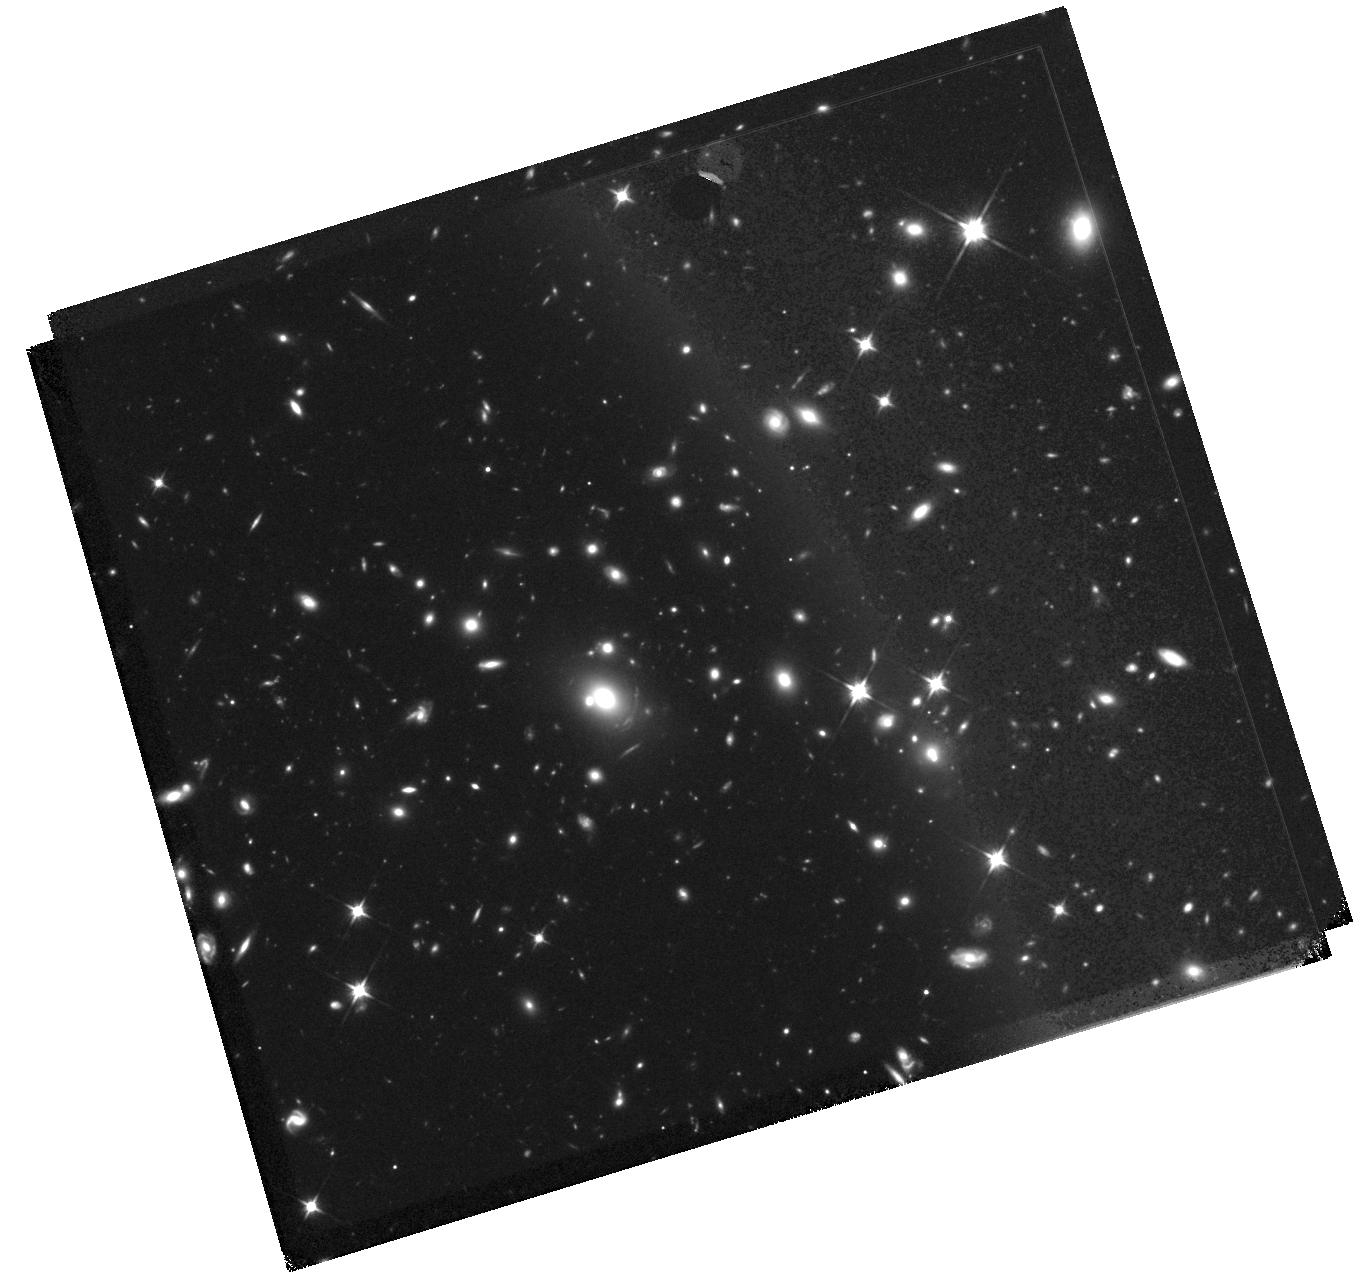
Target: PLCK-G092.5+42.9P. Instrument: WFC3/IR. Filter: F110W. Exposure: 47 min. Observation ID: hst_14223_13_wfc3_ir_f110w_icv713

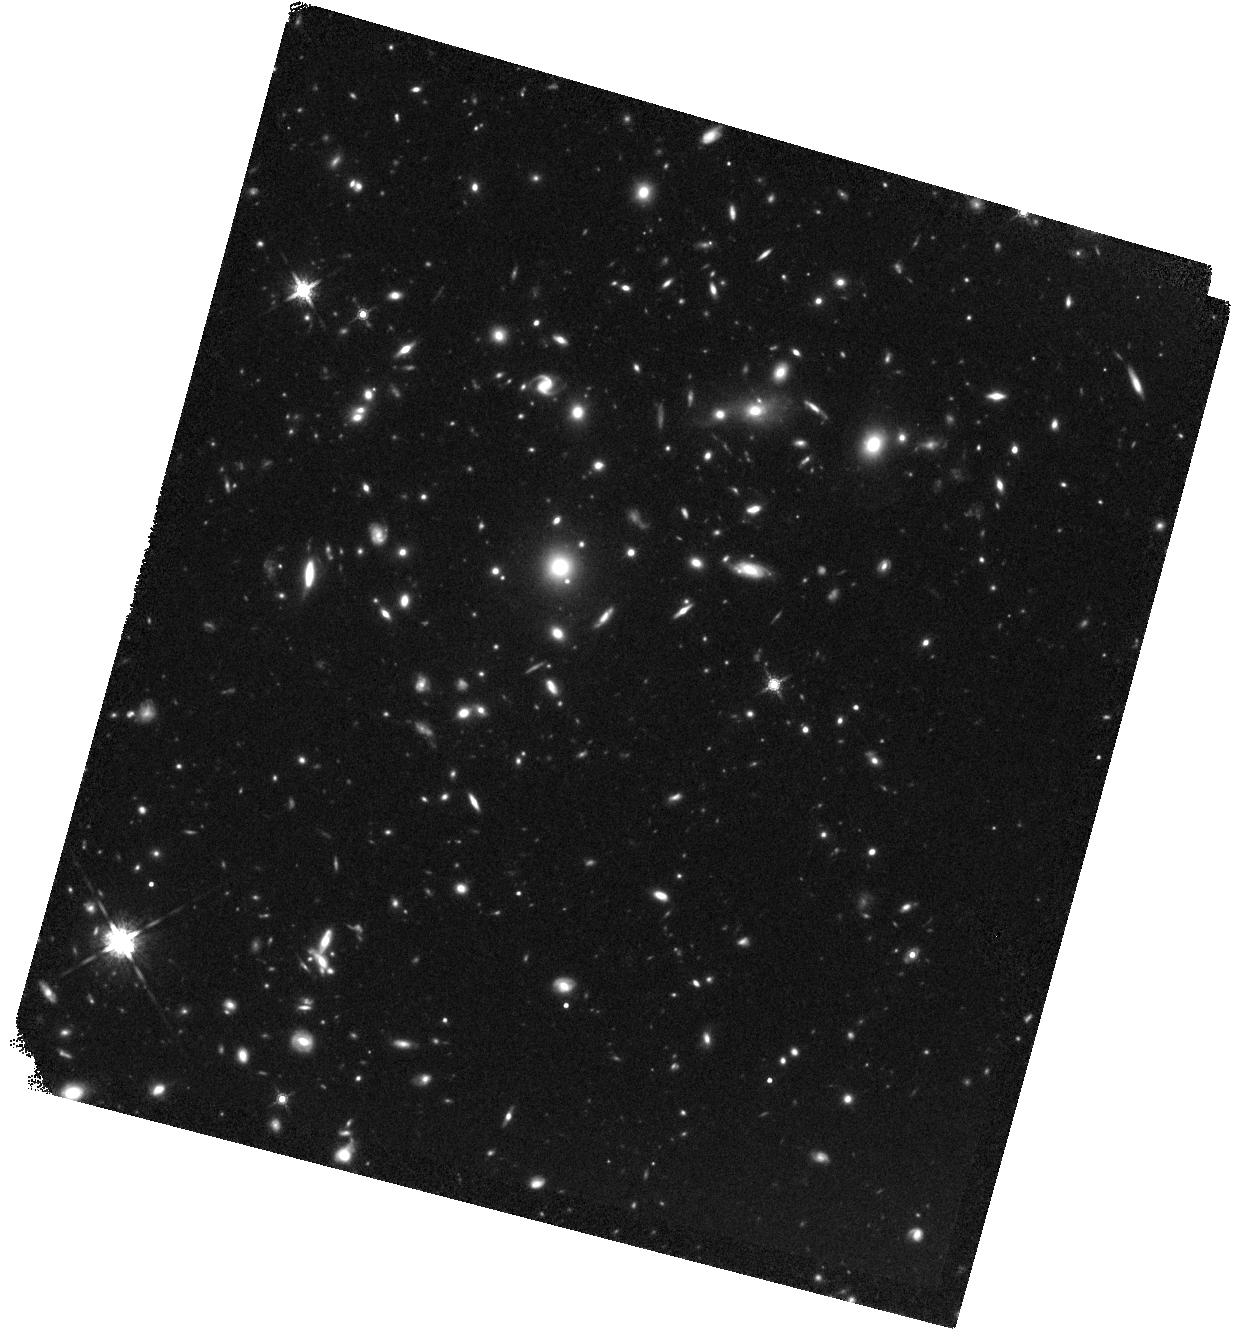
Target: PLCK-G080.2+49.8. Instrument: WFC3/IR. Filter: F160W. Exposure: 44 min. Observation ID: hst_14223_12_wfc3_ir_f160w_icv712

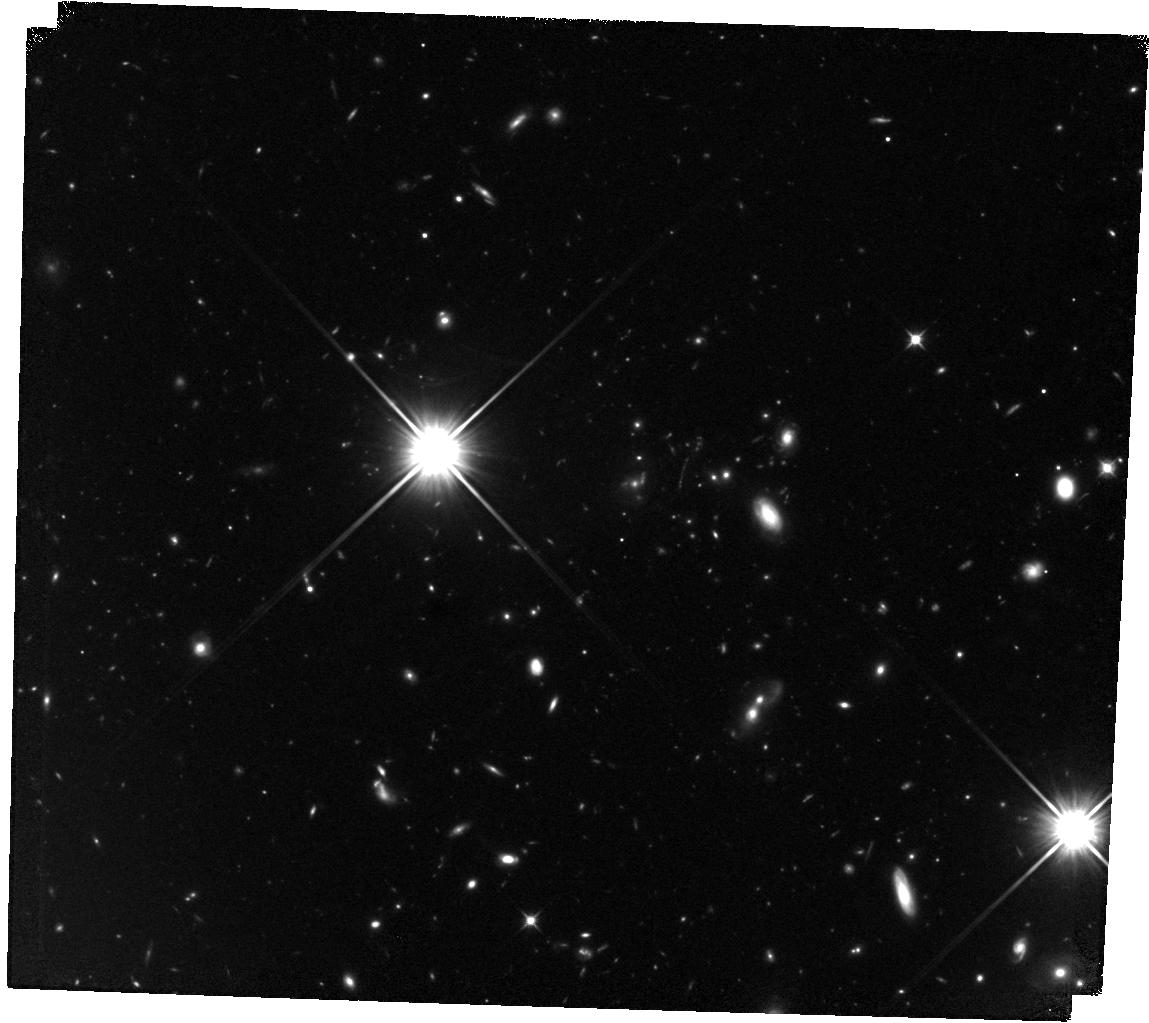
Target: PLCK-G145.2+50.9. Instrument: WFC3/IR. Filter: F110W. Exposure: 47 min. Observation ID: hst_14223_14_wfc3_ir_f110w_icv714

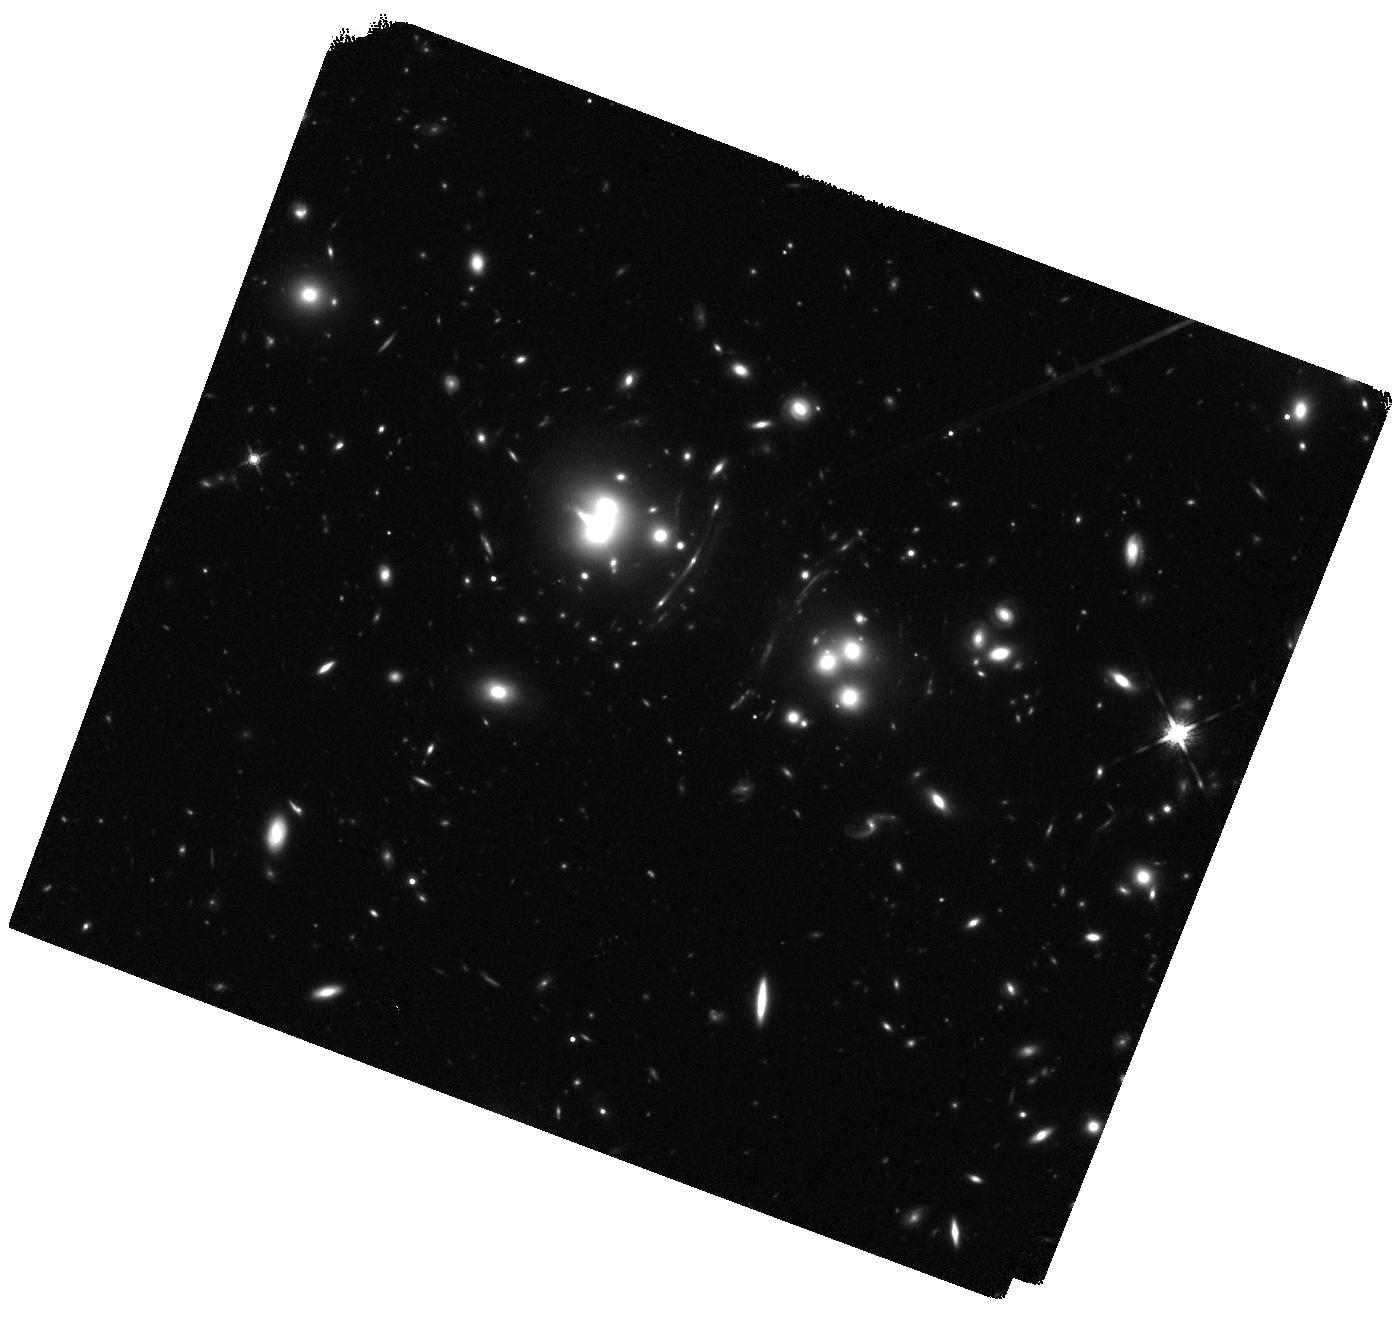
Target: PLCK-G165.7+67.0. Instrument: WFC3/IR. Filter: F160W. Exposure: 42 min. Observation ID: hst_14223_15_wfc3_ir_f160w_icv715

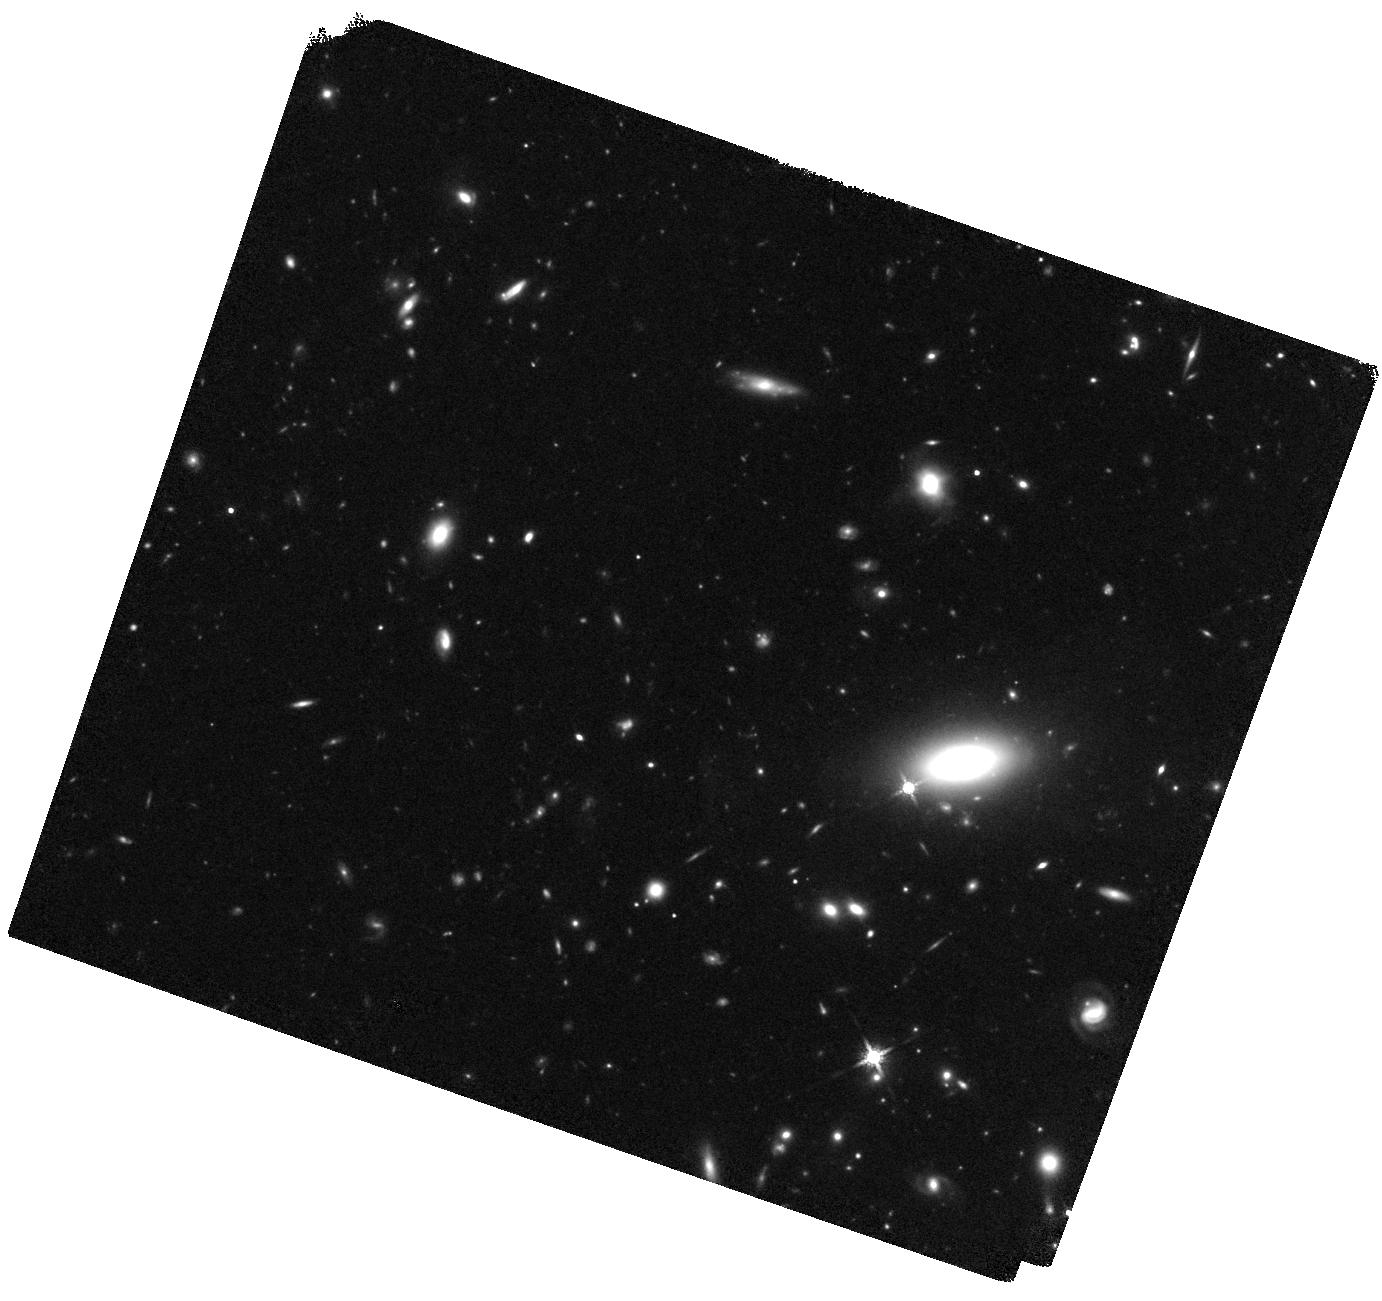
Target: PLCK-G244.8+54.9. Instrument: WFC3/IR. Filter: F160W. Exposure: 41 min. Observation ID: hst_14223_16_wfc3_ir_f160w_icv716

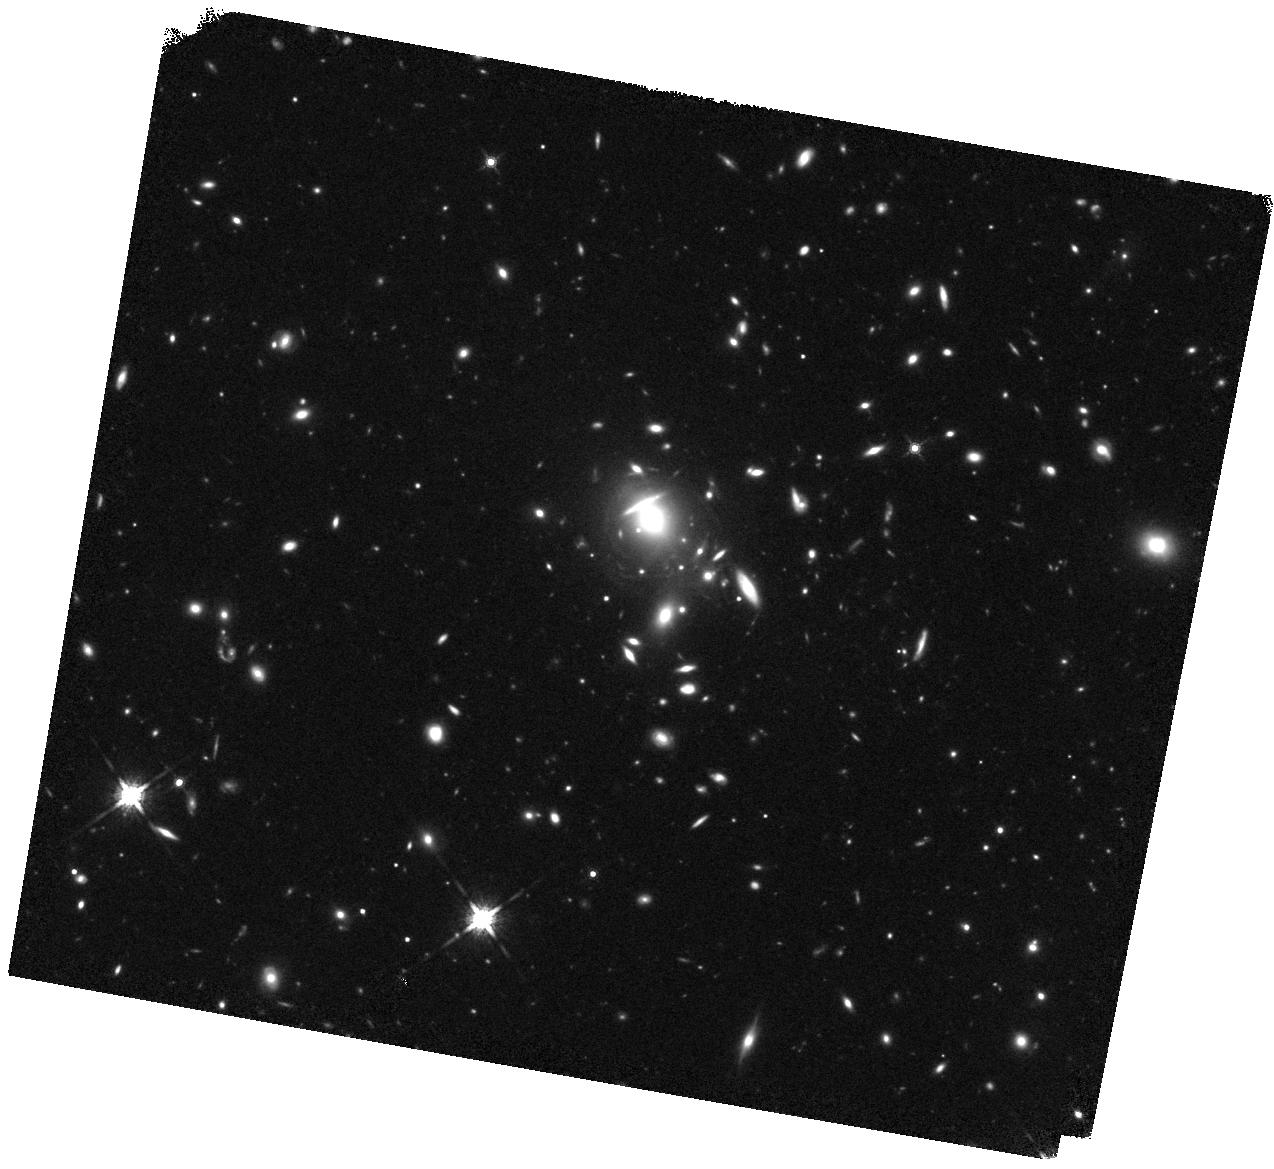
Target: PLCK-G045.1+61.1. Instrument: WFC3/IR. Filter: F160W. Exposure: 42 min. Observation ID: hst_14223_11_wfc3_ir_f160w_icv711

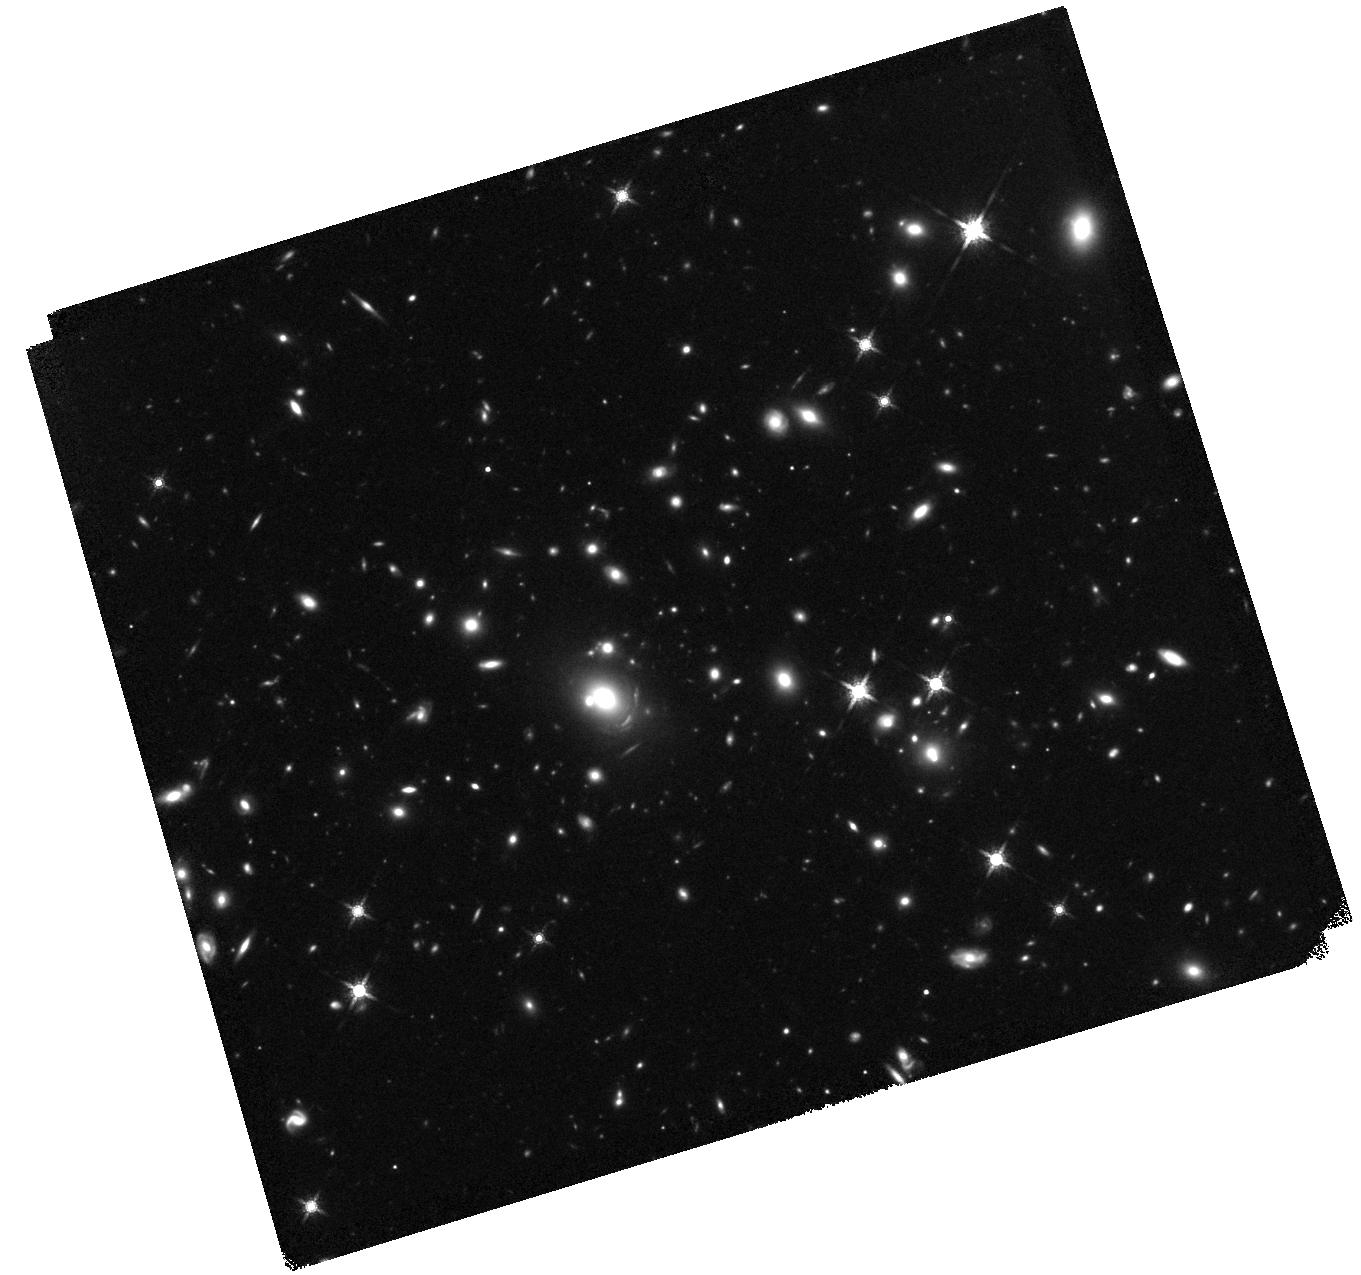
Target: PLCK-G092.5+42.9P. Instrument: WFC3/IR. Filter: F160W. Exposure: 45 min. Observation ID: hst_14223_13_wfc3_ir_f160w_icv713

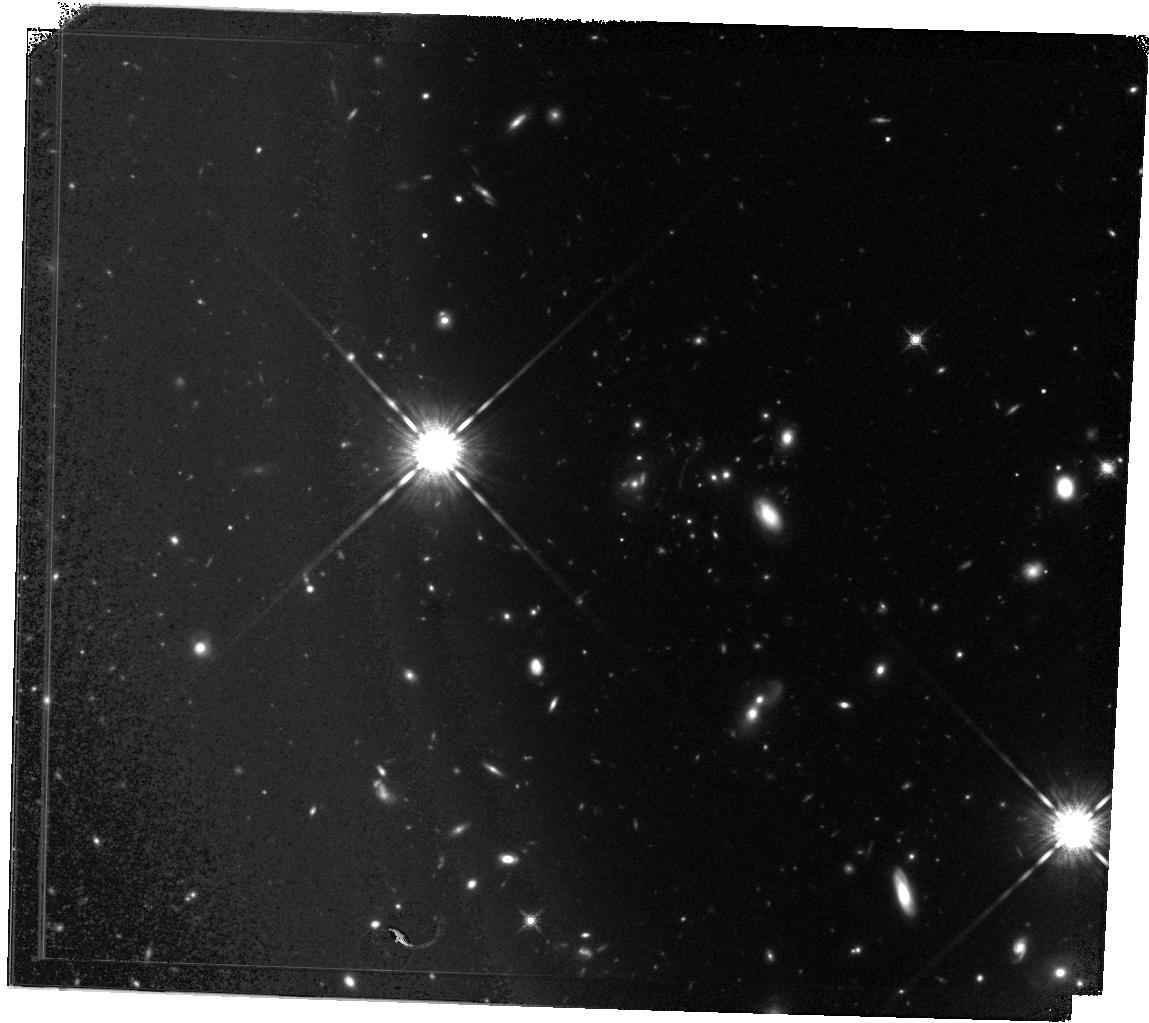
Target: PLCK-G145.2+50.9. Instrument: WFC3/IR. Filter: F160W. Exposure: 45 min. Observation ID: hst_14223_14_wfc3_ir_f160w_icv714

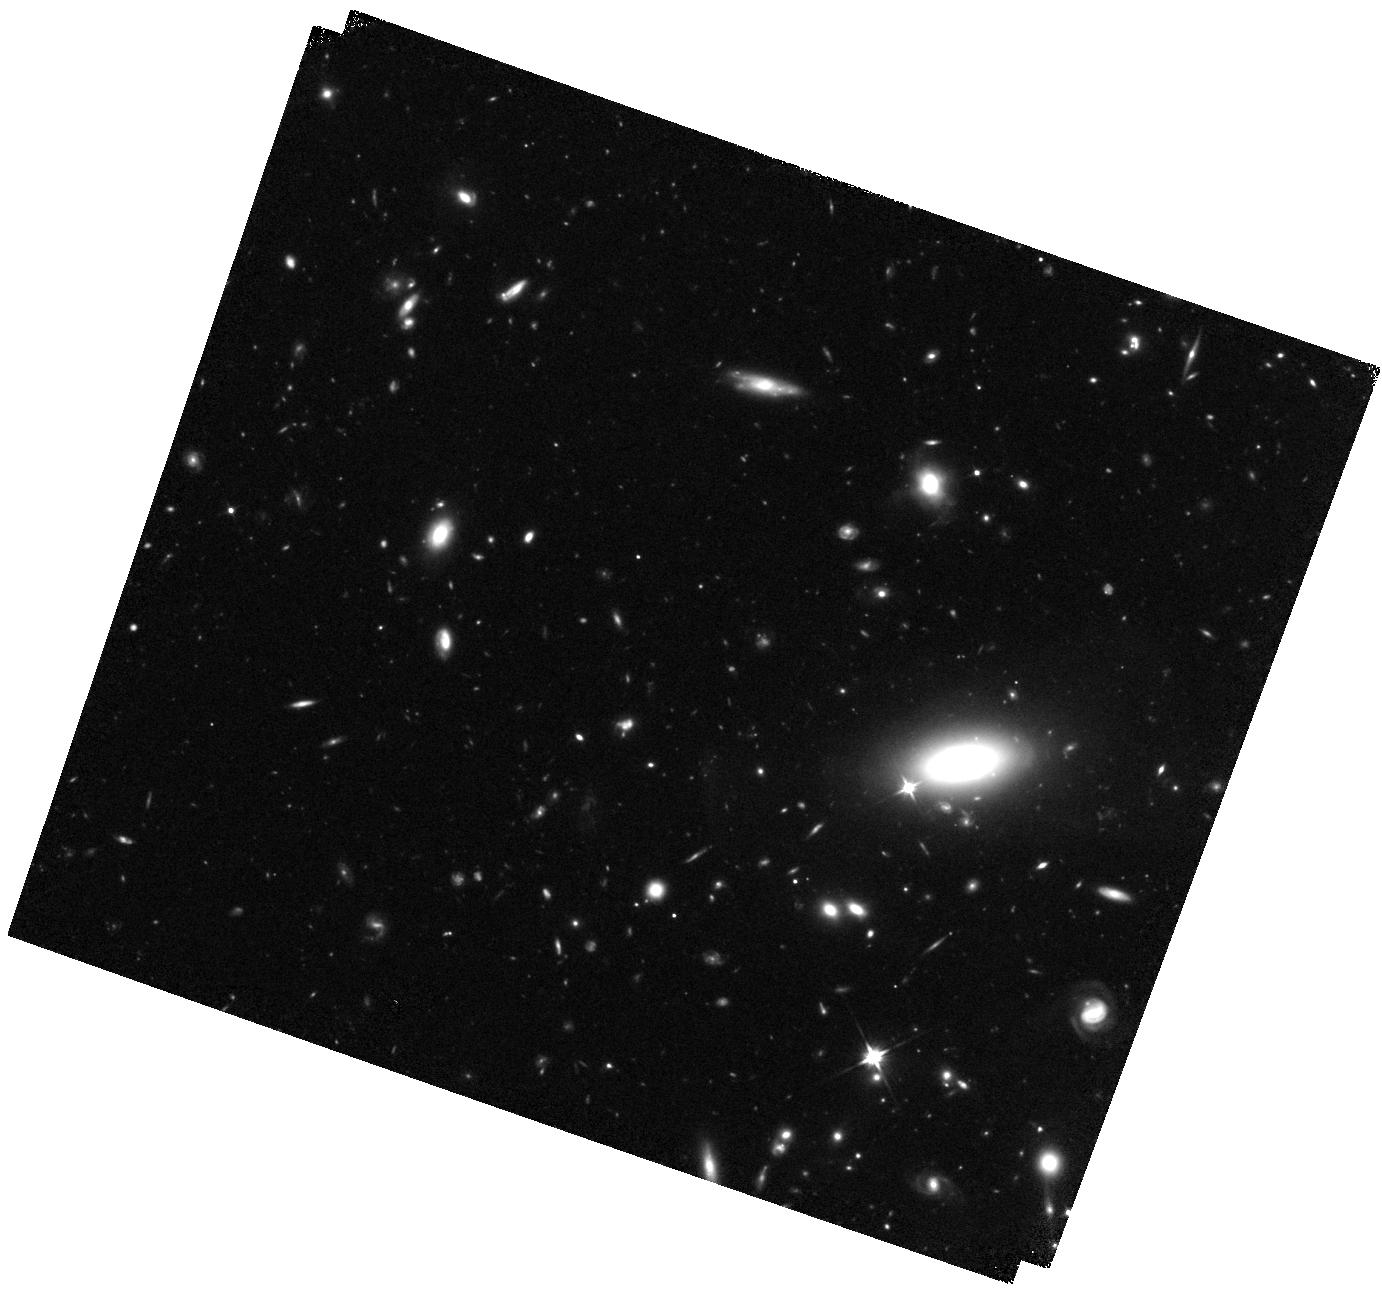
Target: PLCK-G244.8+54.9. Instrument: WFC3/IR. Filter: F110W. Exposure: 42 min. Observation ID: hst_14223_16_wfc3_ir_f110w_icv716

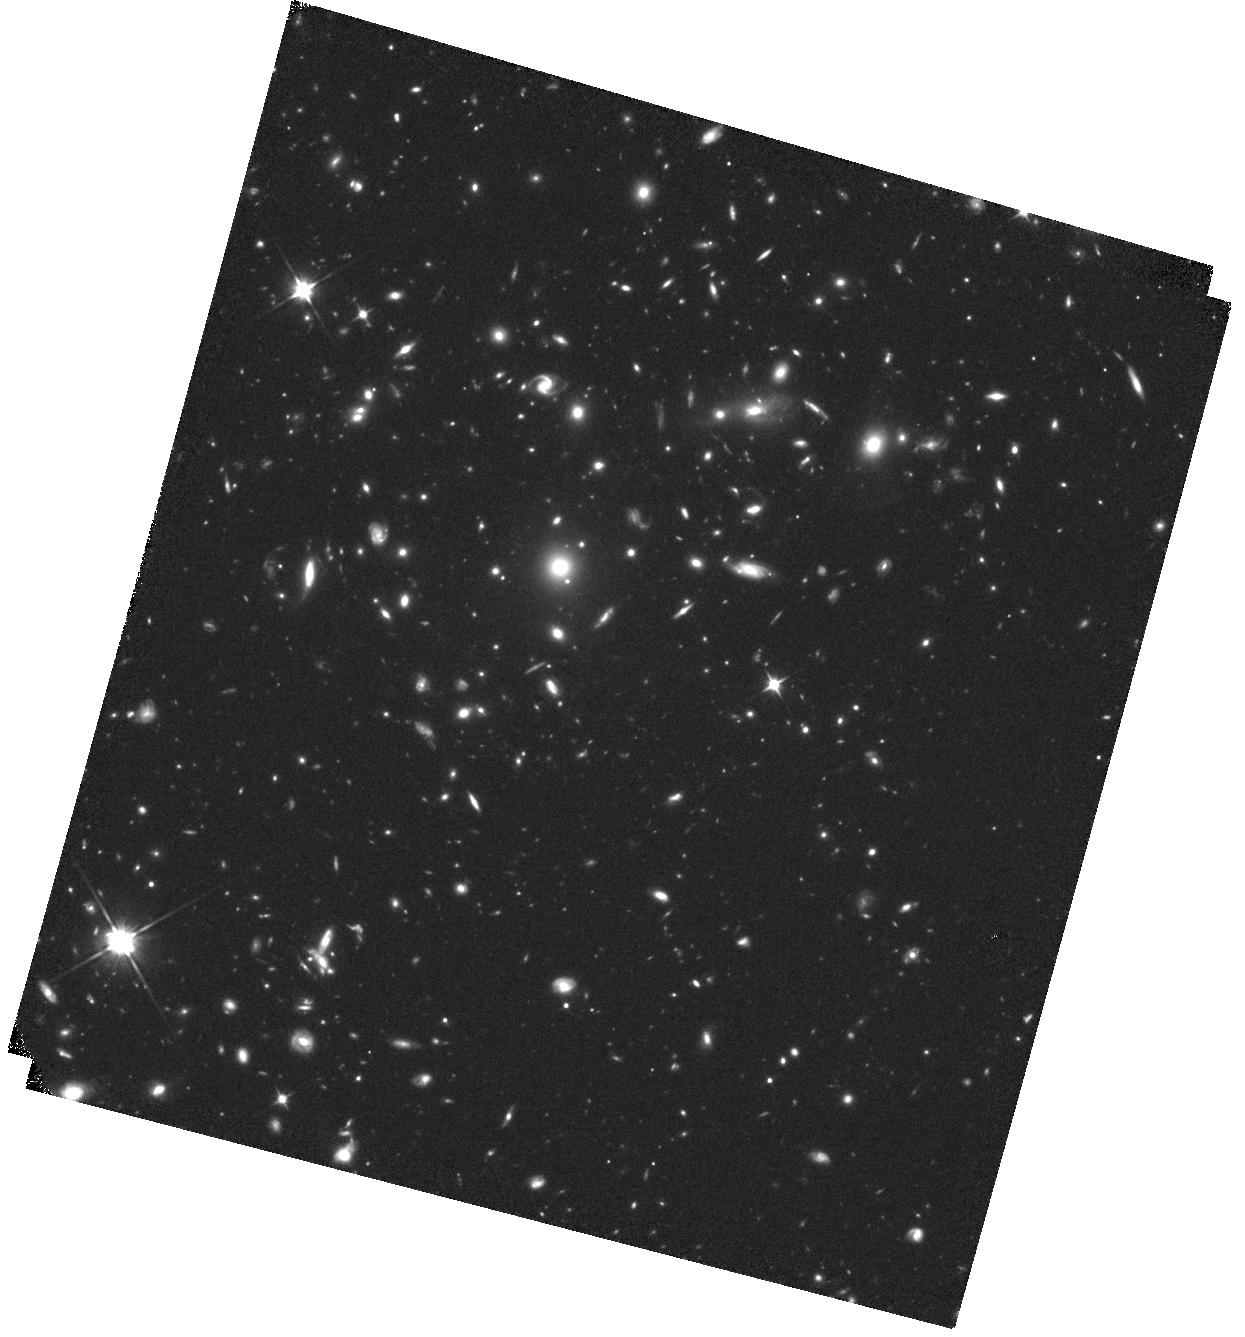
Target: PLCK-G080.2+49.8. Instrument: WFC3/IR. Filter: F110W. Exposure: 46 min. Observation ID: hst_14223_12_wfc3_ir_f110w_icv712

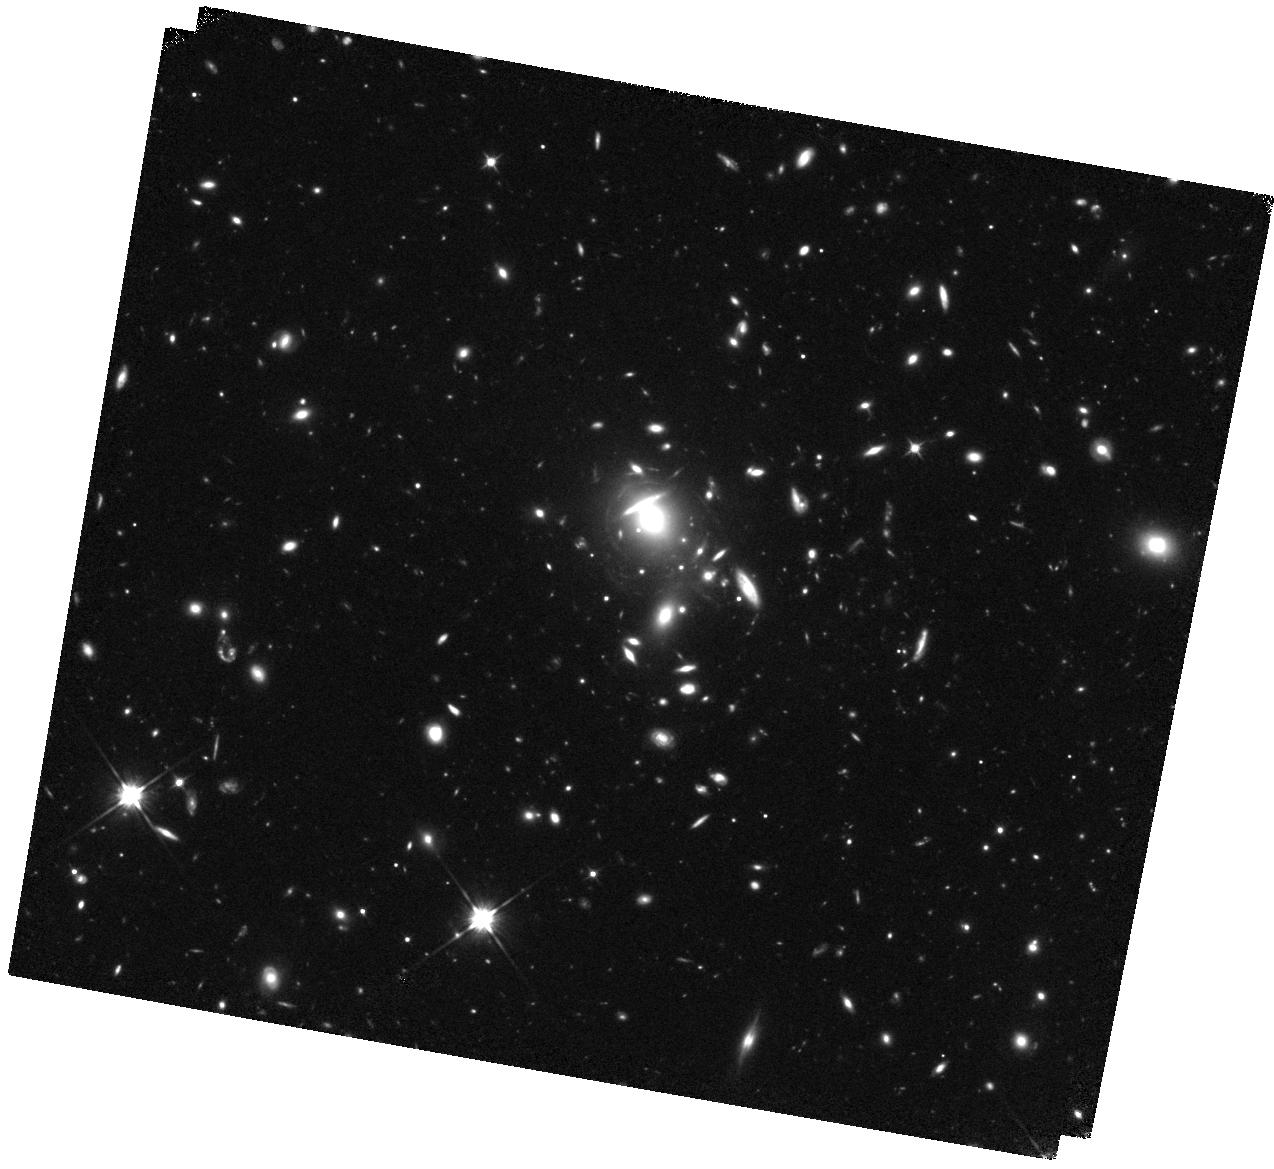
Target: PLCK-G045.1+61.1. Instrument: WFC3/IR. Filter: F110W. Exposure: 42 min. Observation ID: hst_14223_11_wfc3_ir_f110w_icv711

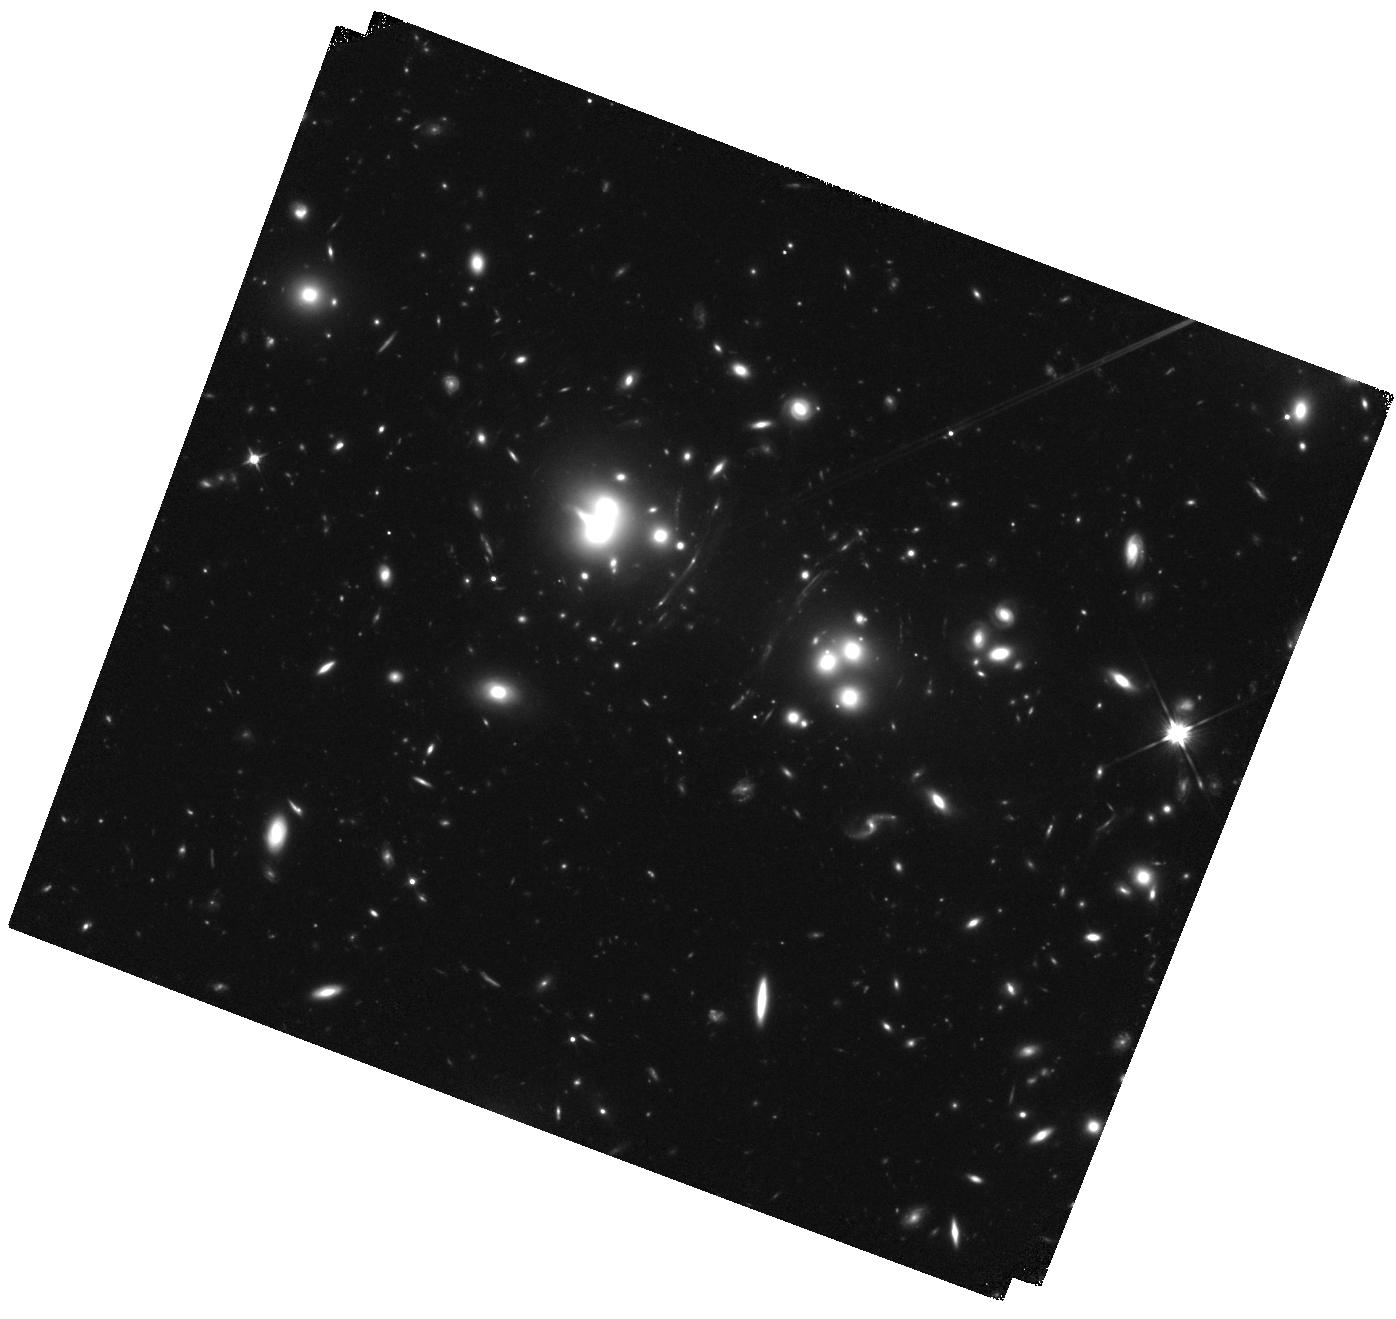
Target: PLCK-G165.7+67.0. Instrument: WFC3/IR. Filter: F110W. Exposure: 44 min. Observation ID: hst_14223_15_wfc3_ir_f110w_icv715

The Planck Dusty Gravitationally Enhanced subMillimeter Sources (GEMS) (PI: Frye, Brenda Louise)

The brightest, strongly lensed high-redshift galaxies are veritable gems to study intense star formation in the early Universe. How do the high and irregular "clumpy" stellar and gas mass surface densities, strong radiation fields, and high turbulence regulate the rapid growth of these galaxies? We will use HST/WFC3 to investigate the stellar component of 6 of the brightest high-redshift sub-millimeter galaxies on the sky, which were recently discovered with the Planck all-sky survey. All are giant arcs or partial Einstein rings with angular sizes up to 17" in shallow CFHT K-band or Spitzer/IRAC imaging. FIR luminosities are 10^13-14 L_sun, with dust SEDs strongly dominated by intense star formation near the maximum possible rates ("maximal starbursts"). All have spectroscopic redshifts z=2.2-3.6 and magnification factors >/=20. We already have multiwavelength data sets to characterize their gas and dust column densities and kinematics, and propose here to acquire deep, high-resolution rest-frame optical imaging to study the stellar populations and morphologies. With WFC3 imaging in F110W & F160W we will: (1) constrain the stellar morphologies, ages, and mass-to-light ratios (2) Identify clumps and measure their properties to test several clump formation scenarios (3) Enhance our on-going lens modeling through the most accurate positions, morphologies and colors Only the brightest of the arc clumps are visible from the ground in the NIR. To register the flux along the full extent of the arcs, and importantly to probe individual star forming regions of the size of 30 Dor at z~2-3 in the brightest high-z sub-mm galaxies requires HST.